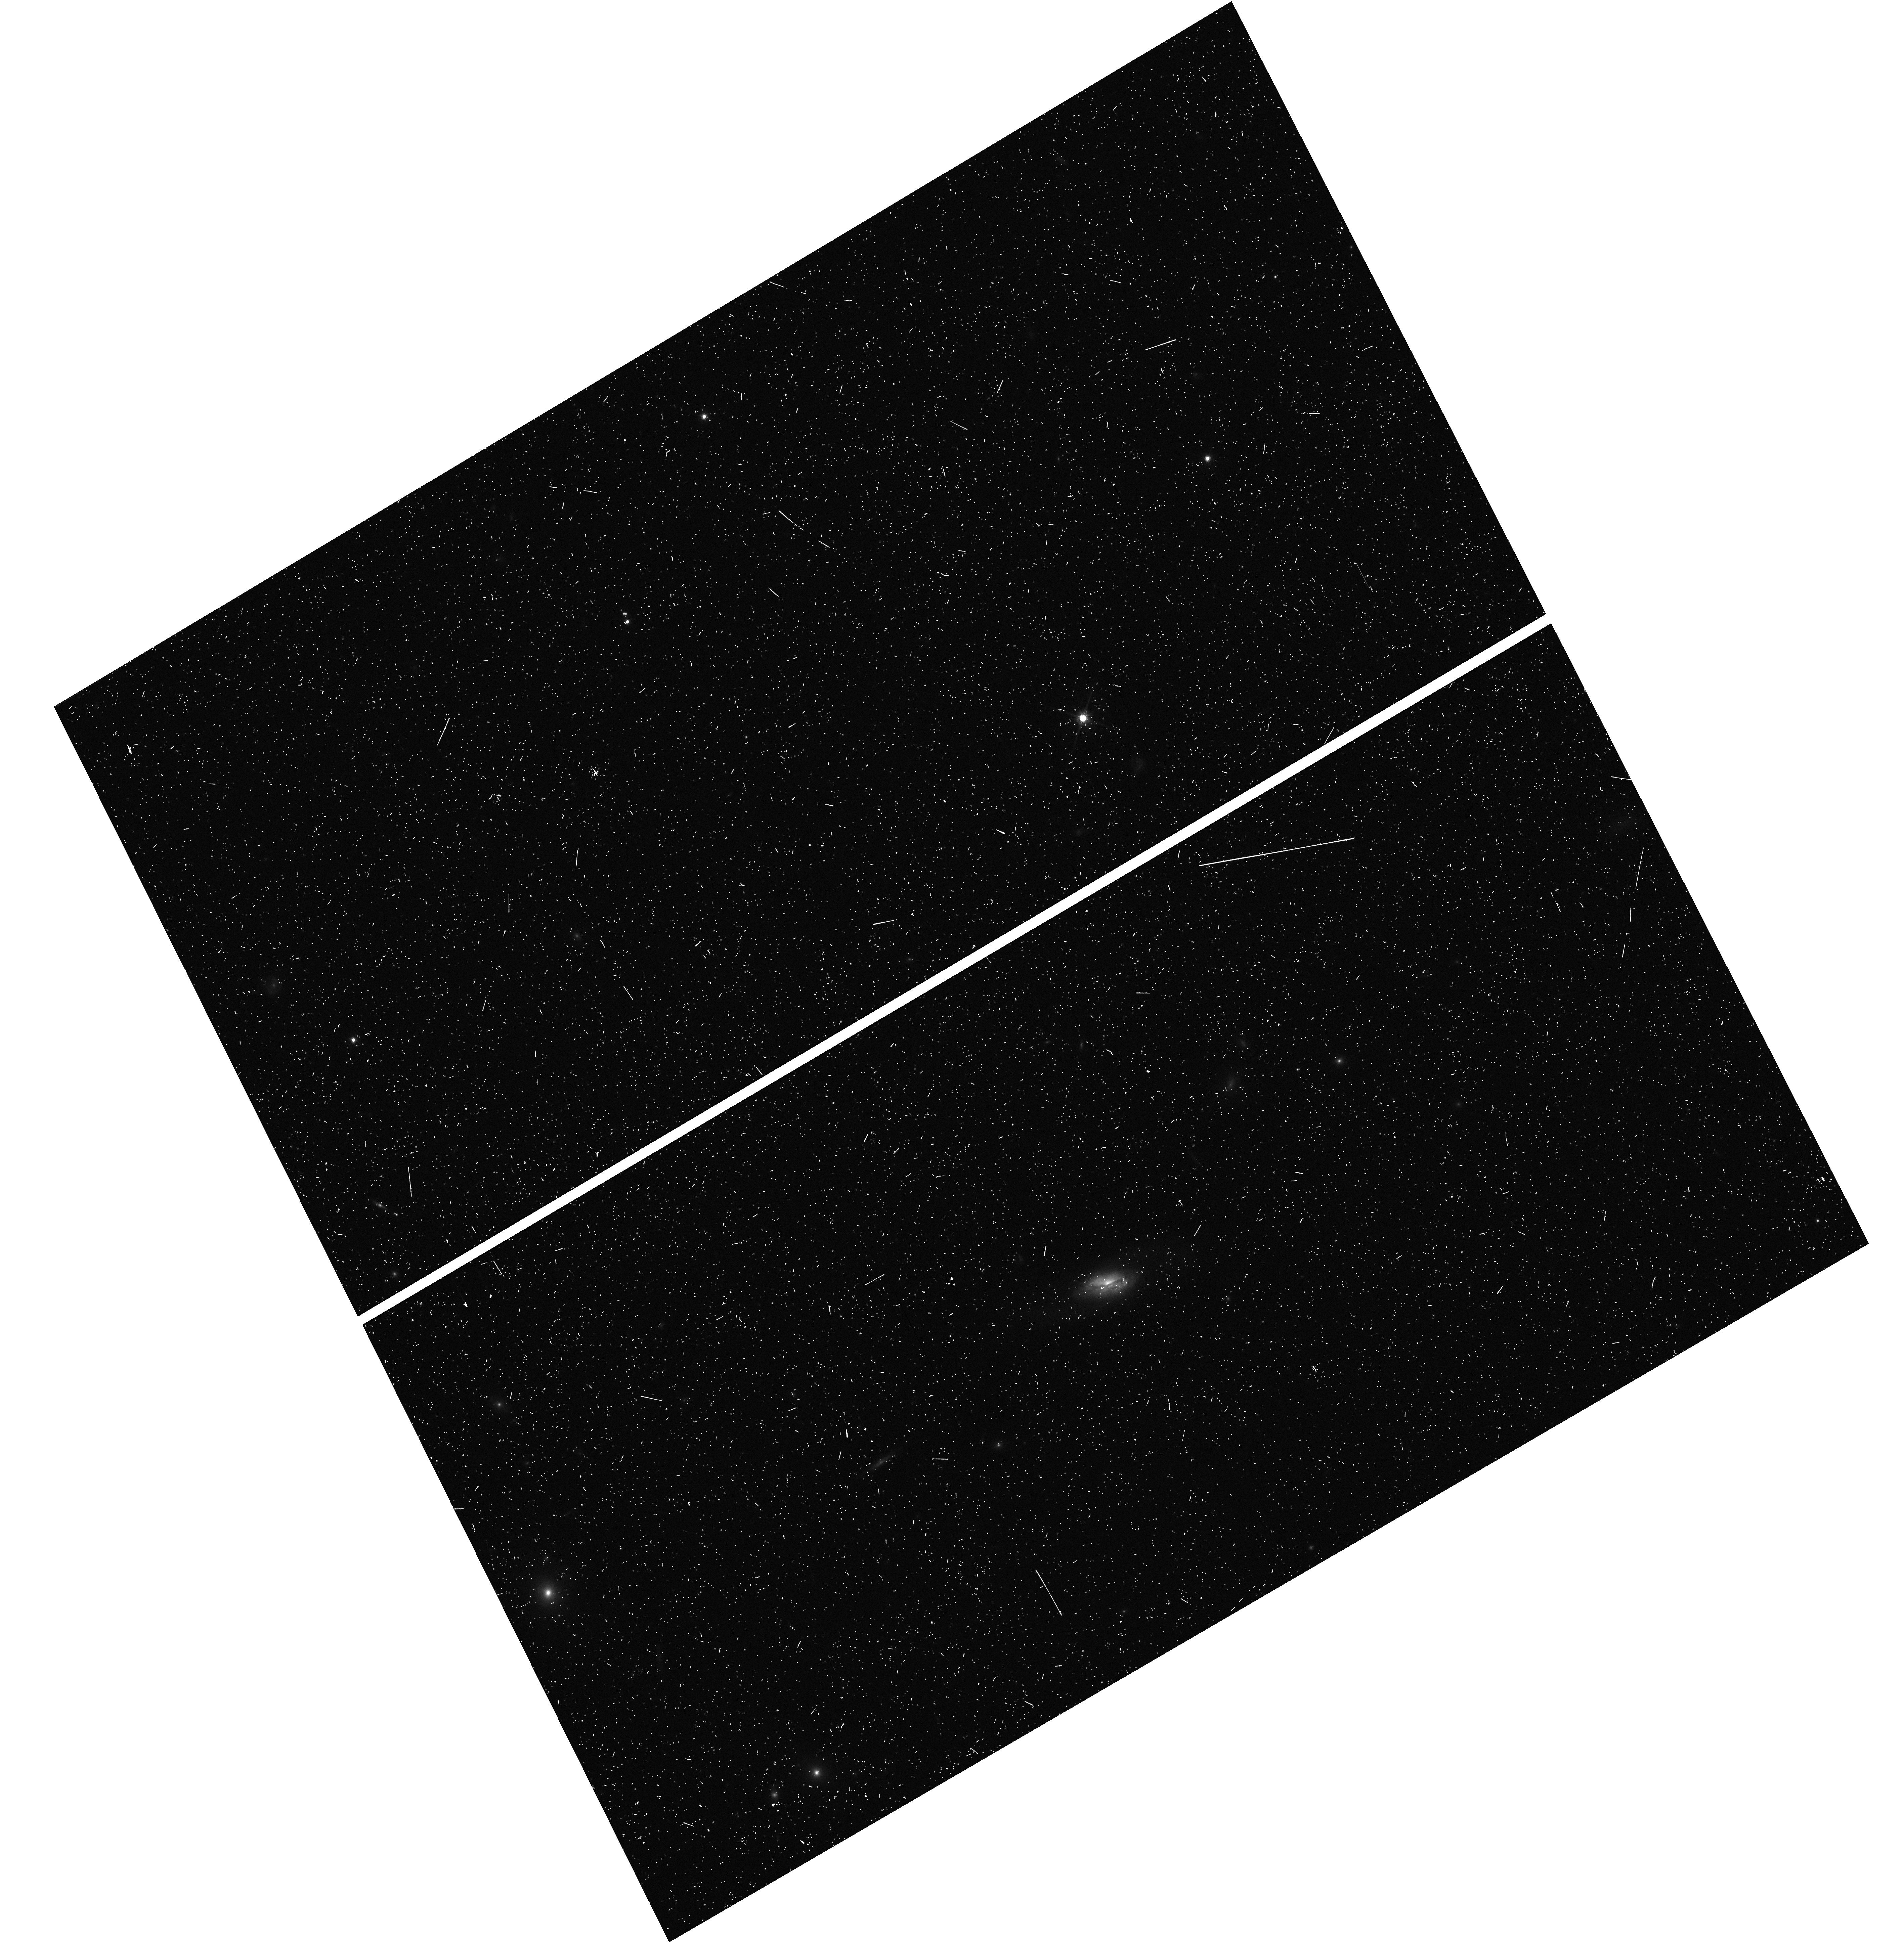
Target: J0914+3753. Instrument: WFC3/UVIS. Filter: F814W. Exposure: 5 min. Observation ID: hst_14649_16_wfc3_uvis_f814w_idas16

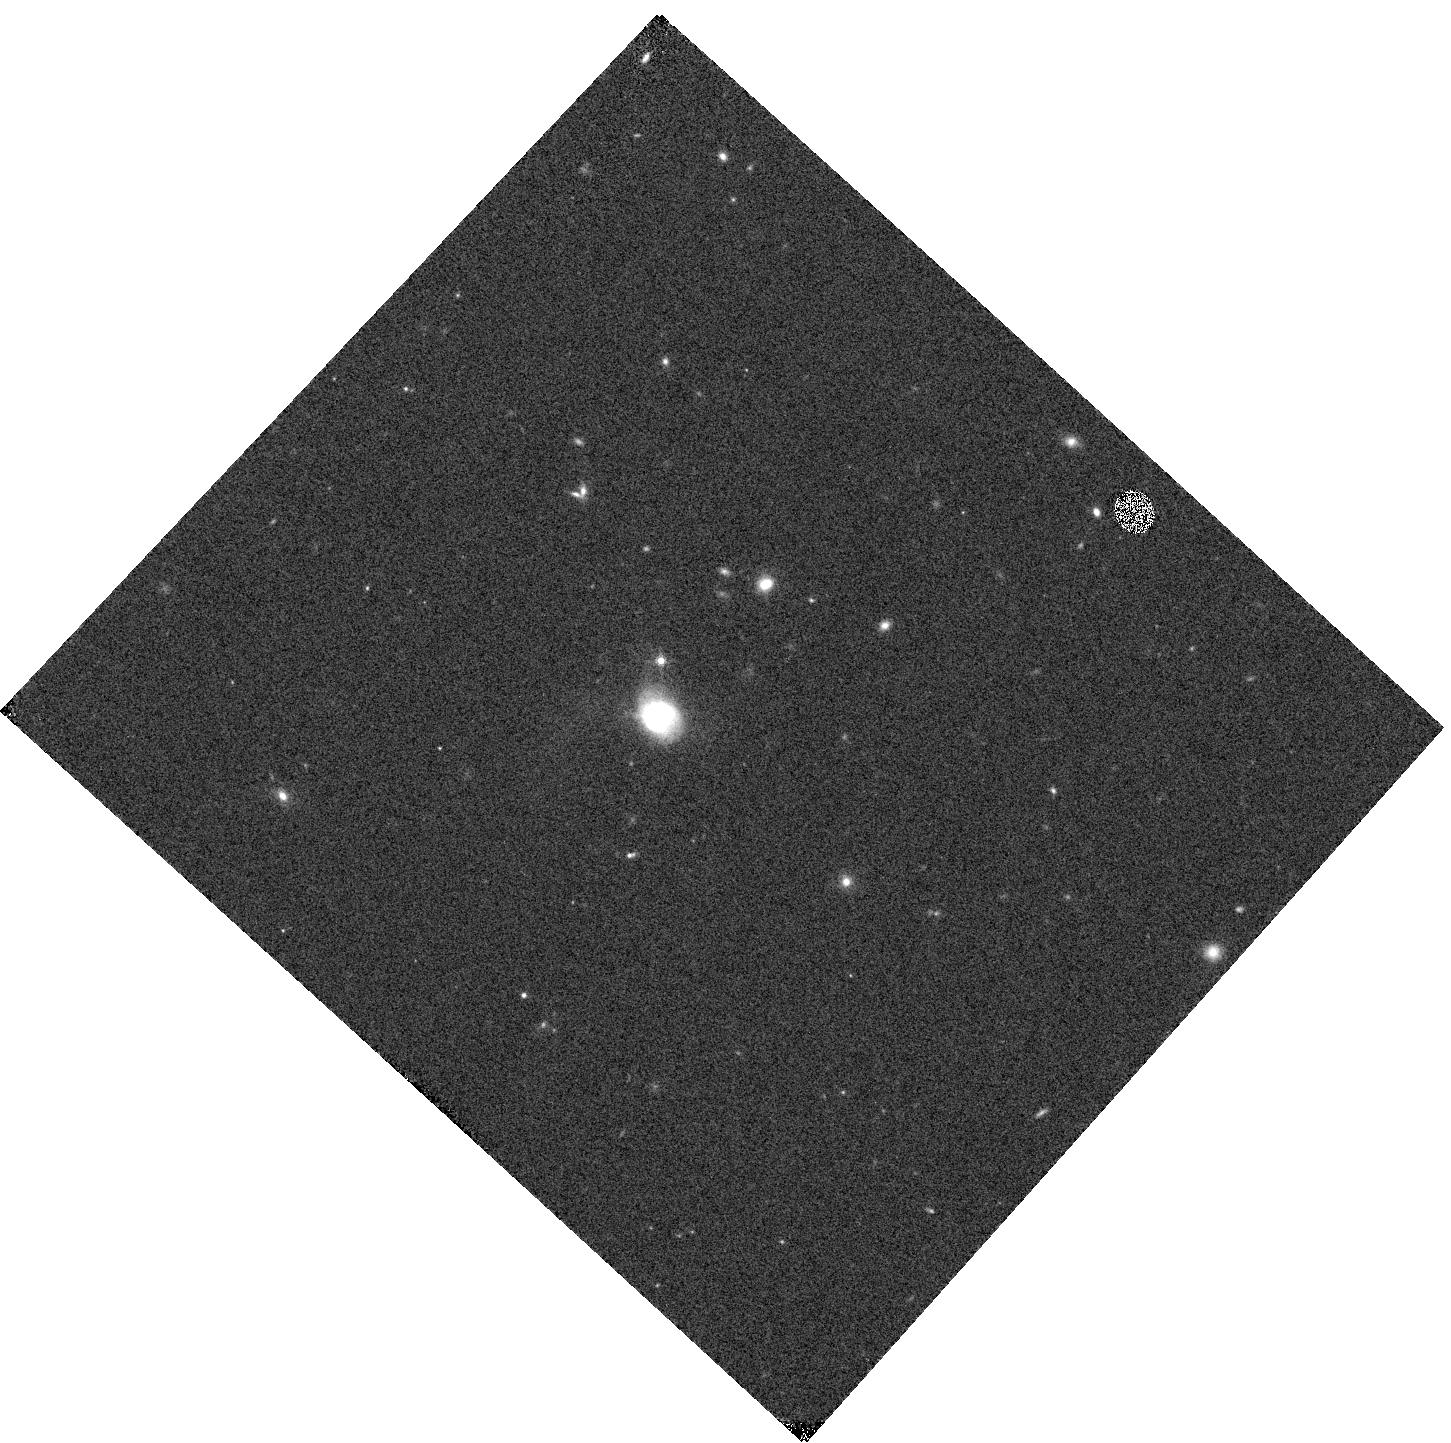
Target: J0938+1819. Instrument: WFC3/IR. Filter: F160W. Exposure: 1 min. Observation ID: hst_14649_21_wfc3_ir_f160w_idas21

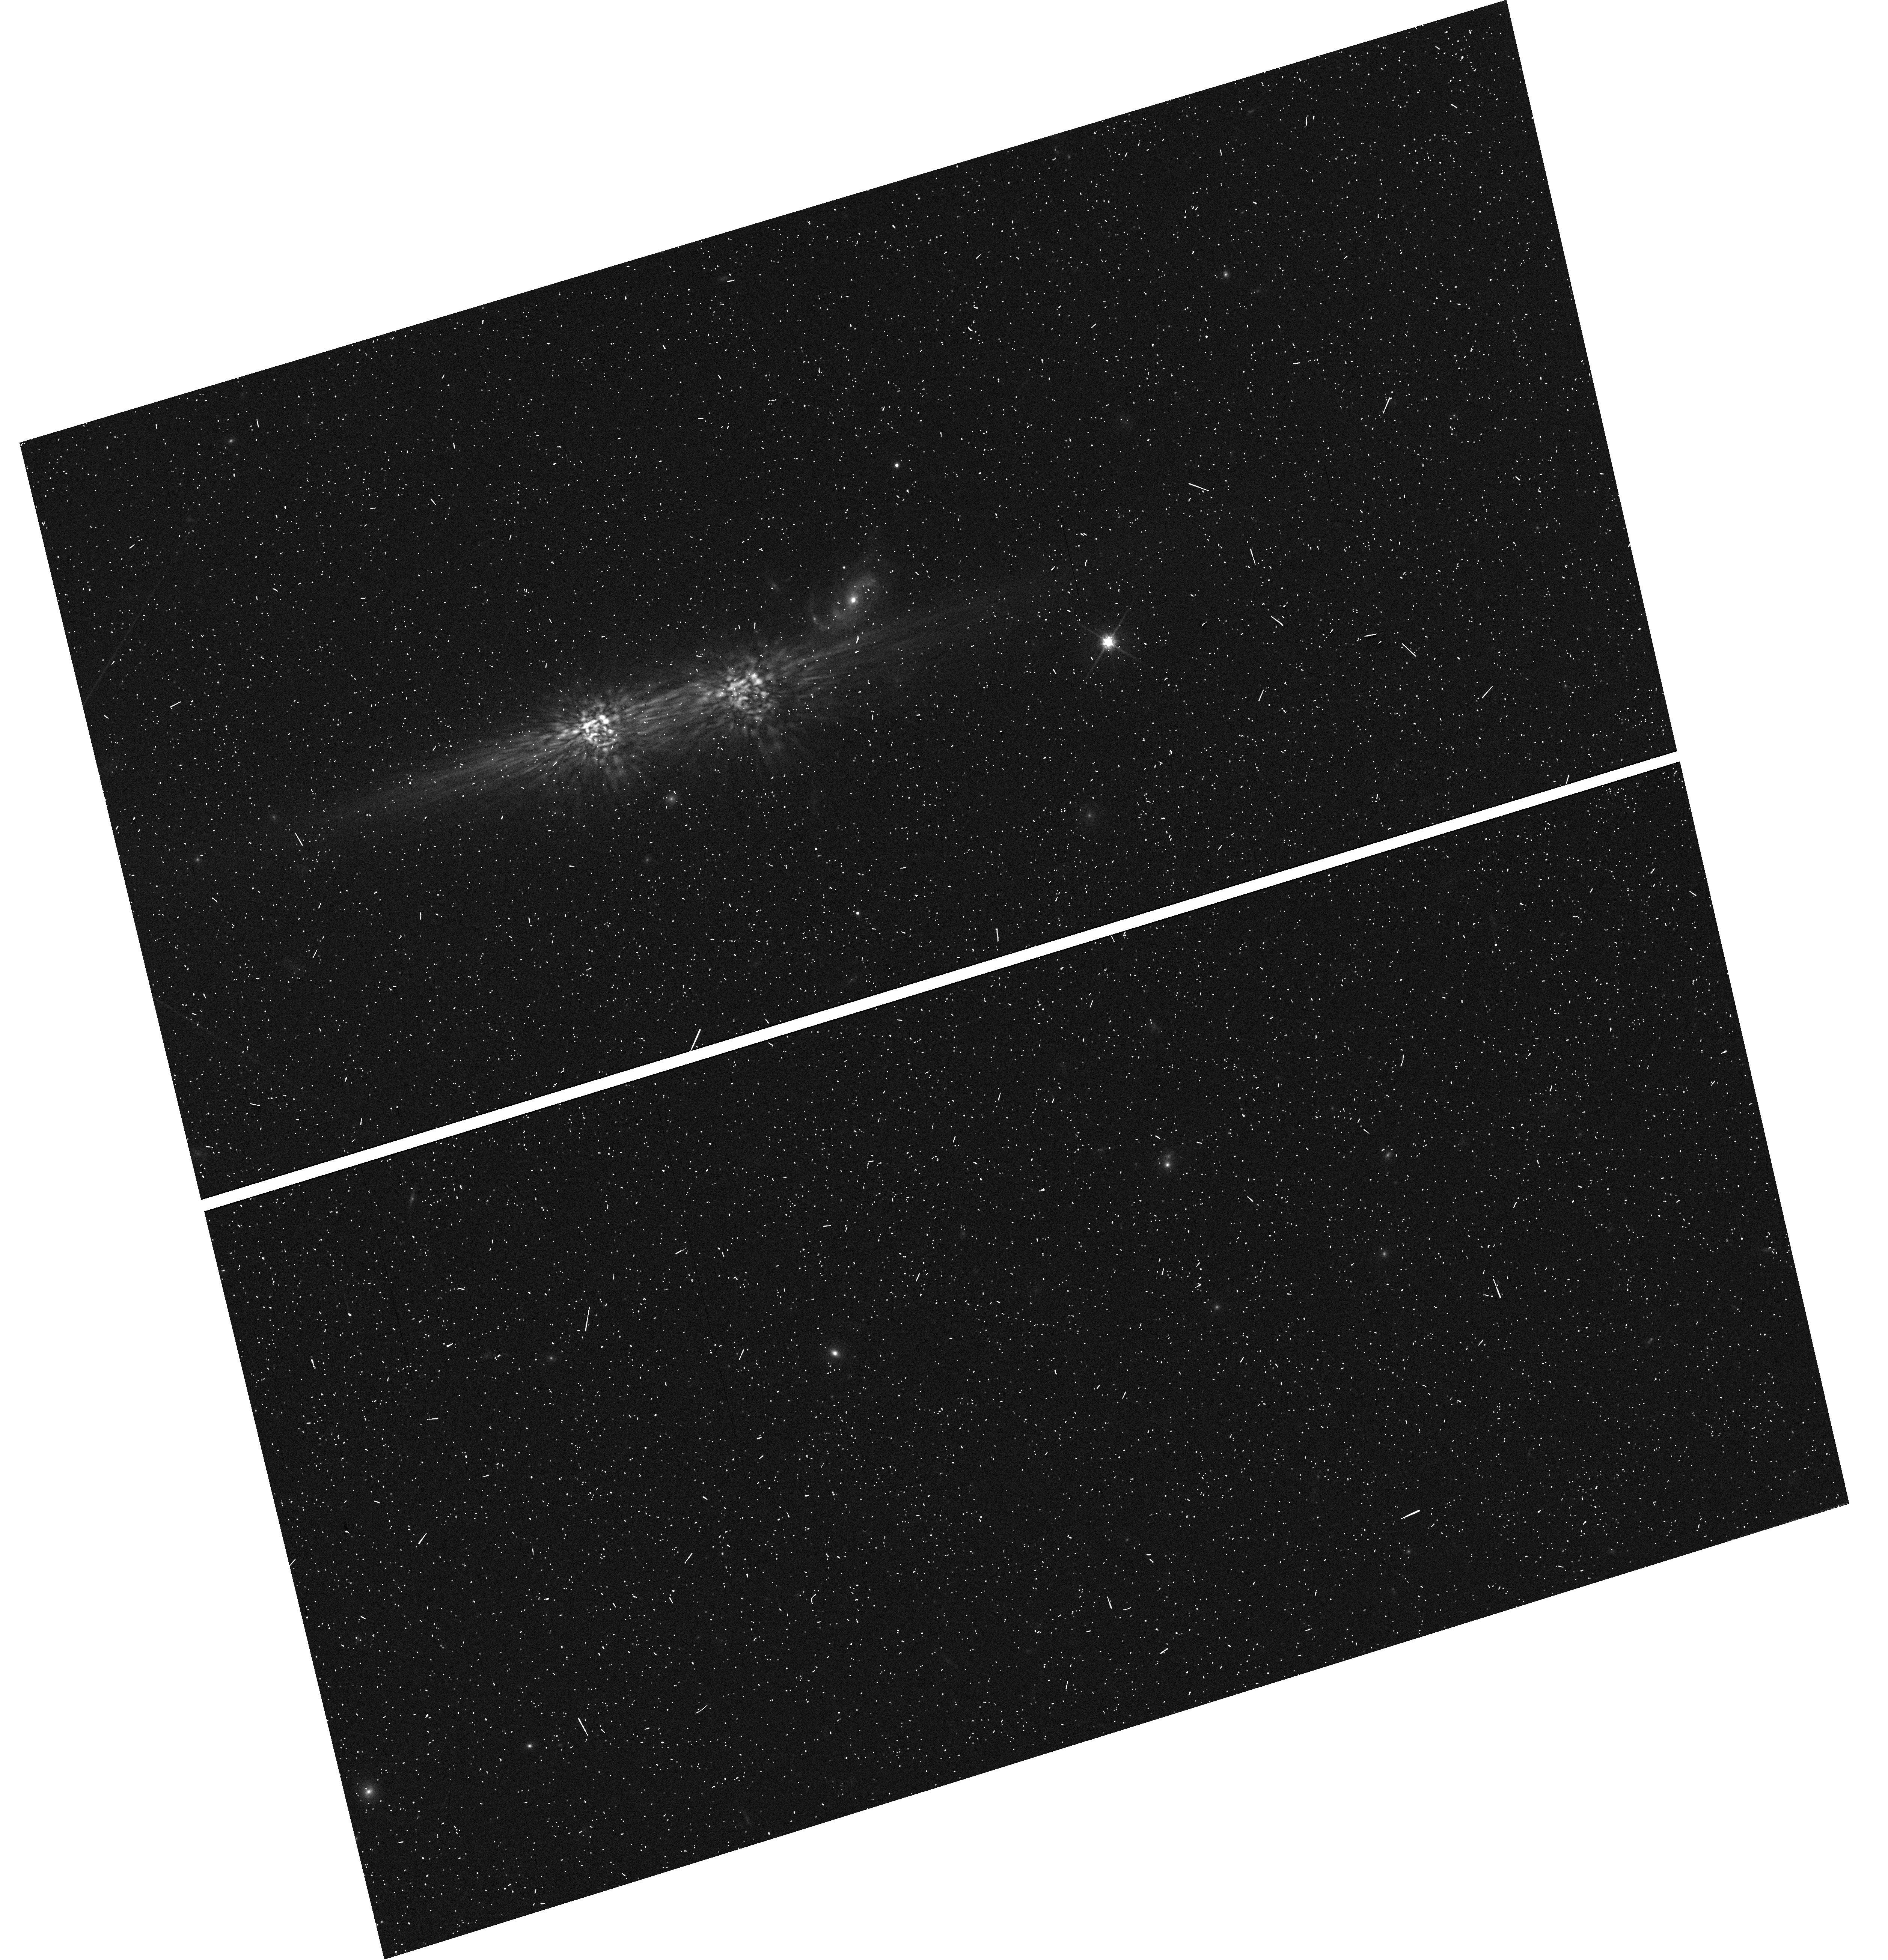
Target: J1008+5123. Instrument: WFC3/UVIS. Filter: F814W. Exposure: 5 min. Observation ID: hst_14649_39_wfc3_uvis_f814w_idas39

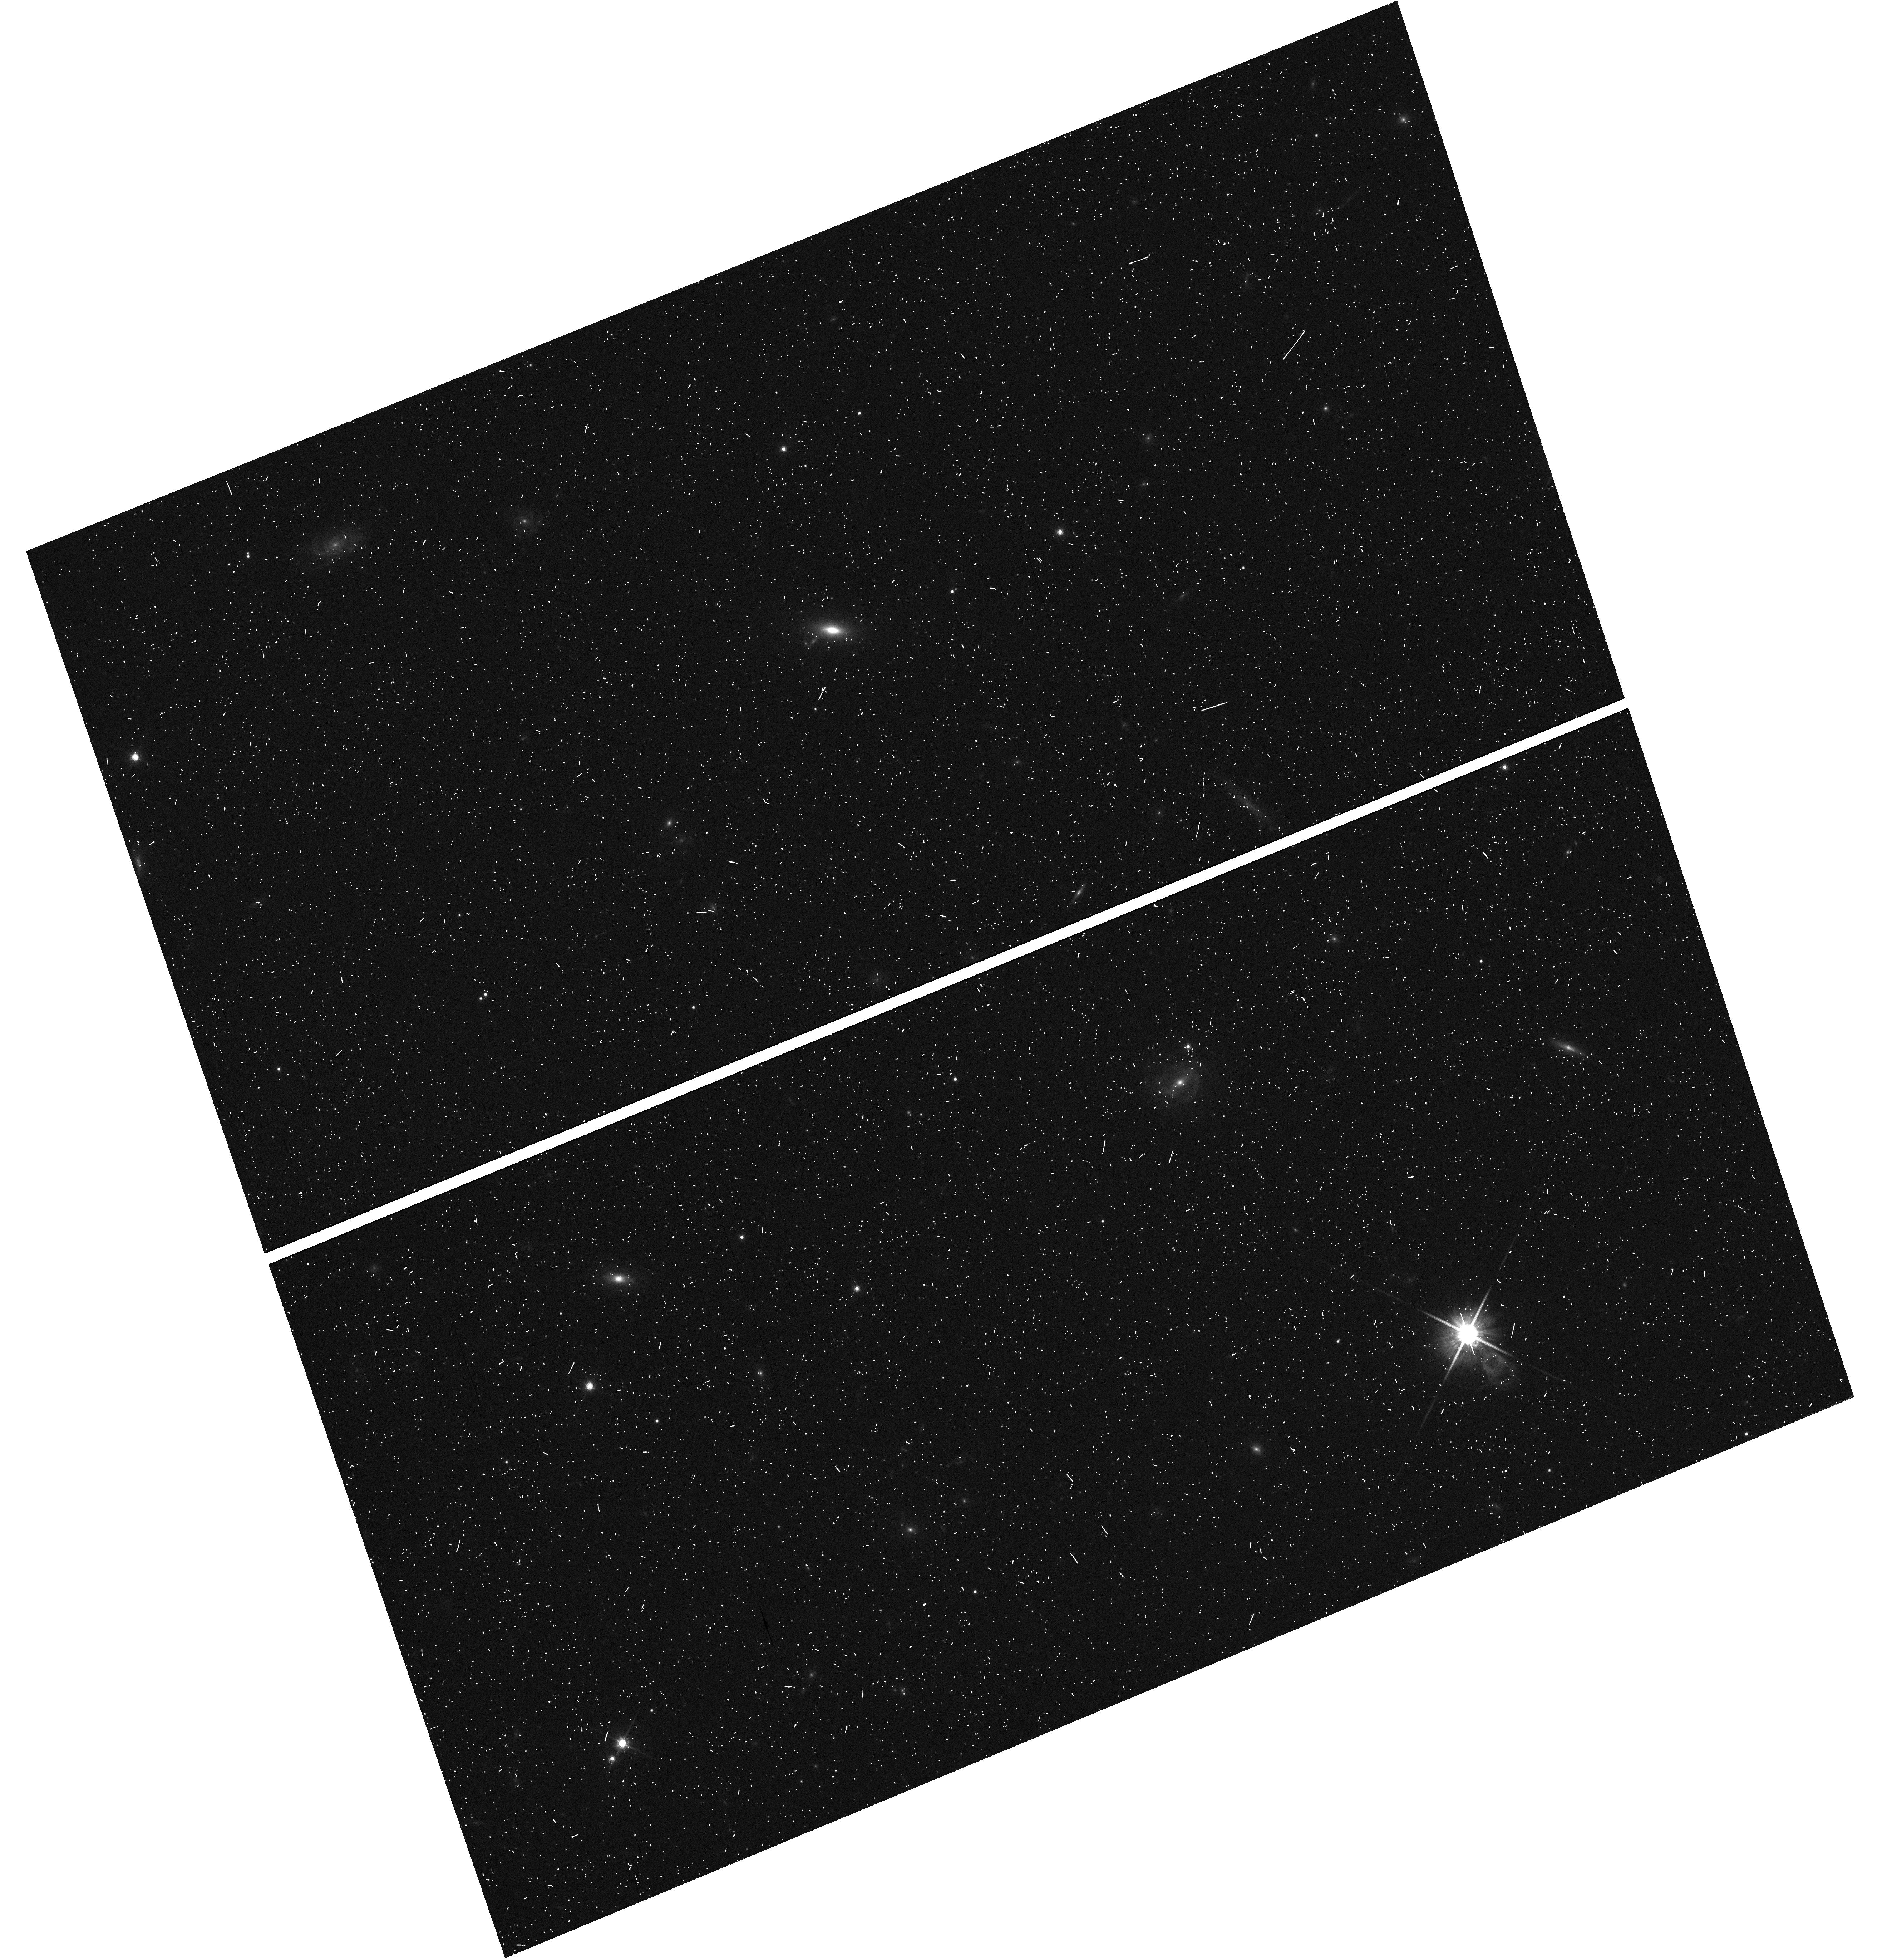
Target: J1645+3048. Instrument: WFC3/UVIS. Filter: F814W. Exposure: 5 min. Observation ID: hst_14649_12_wfc3_uvis_f814w_idas12

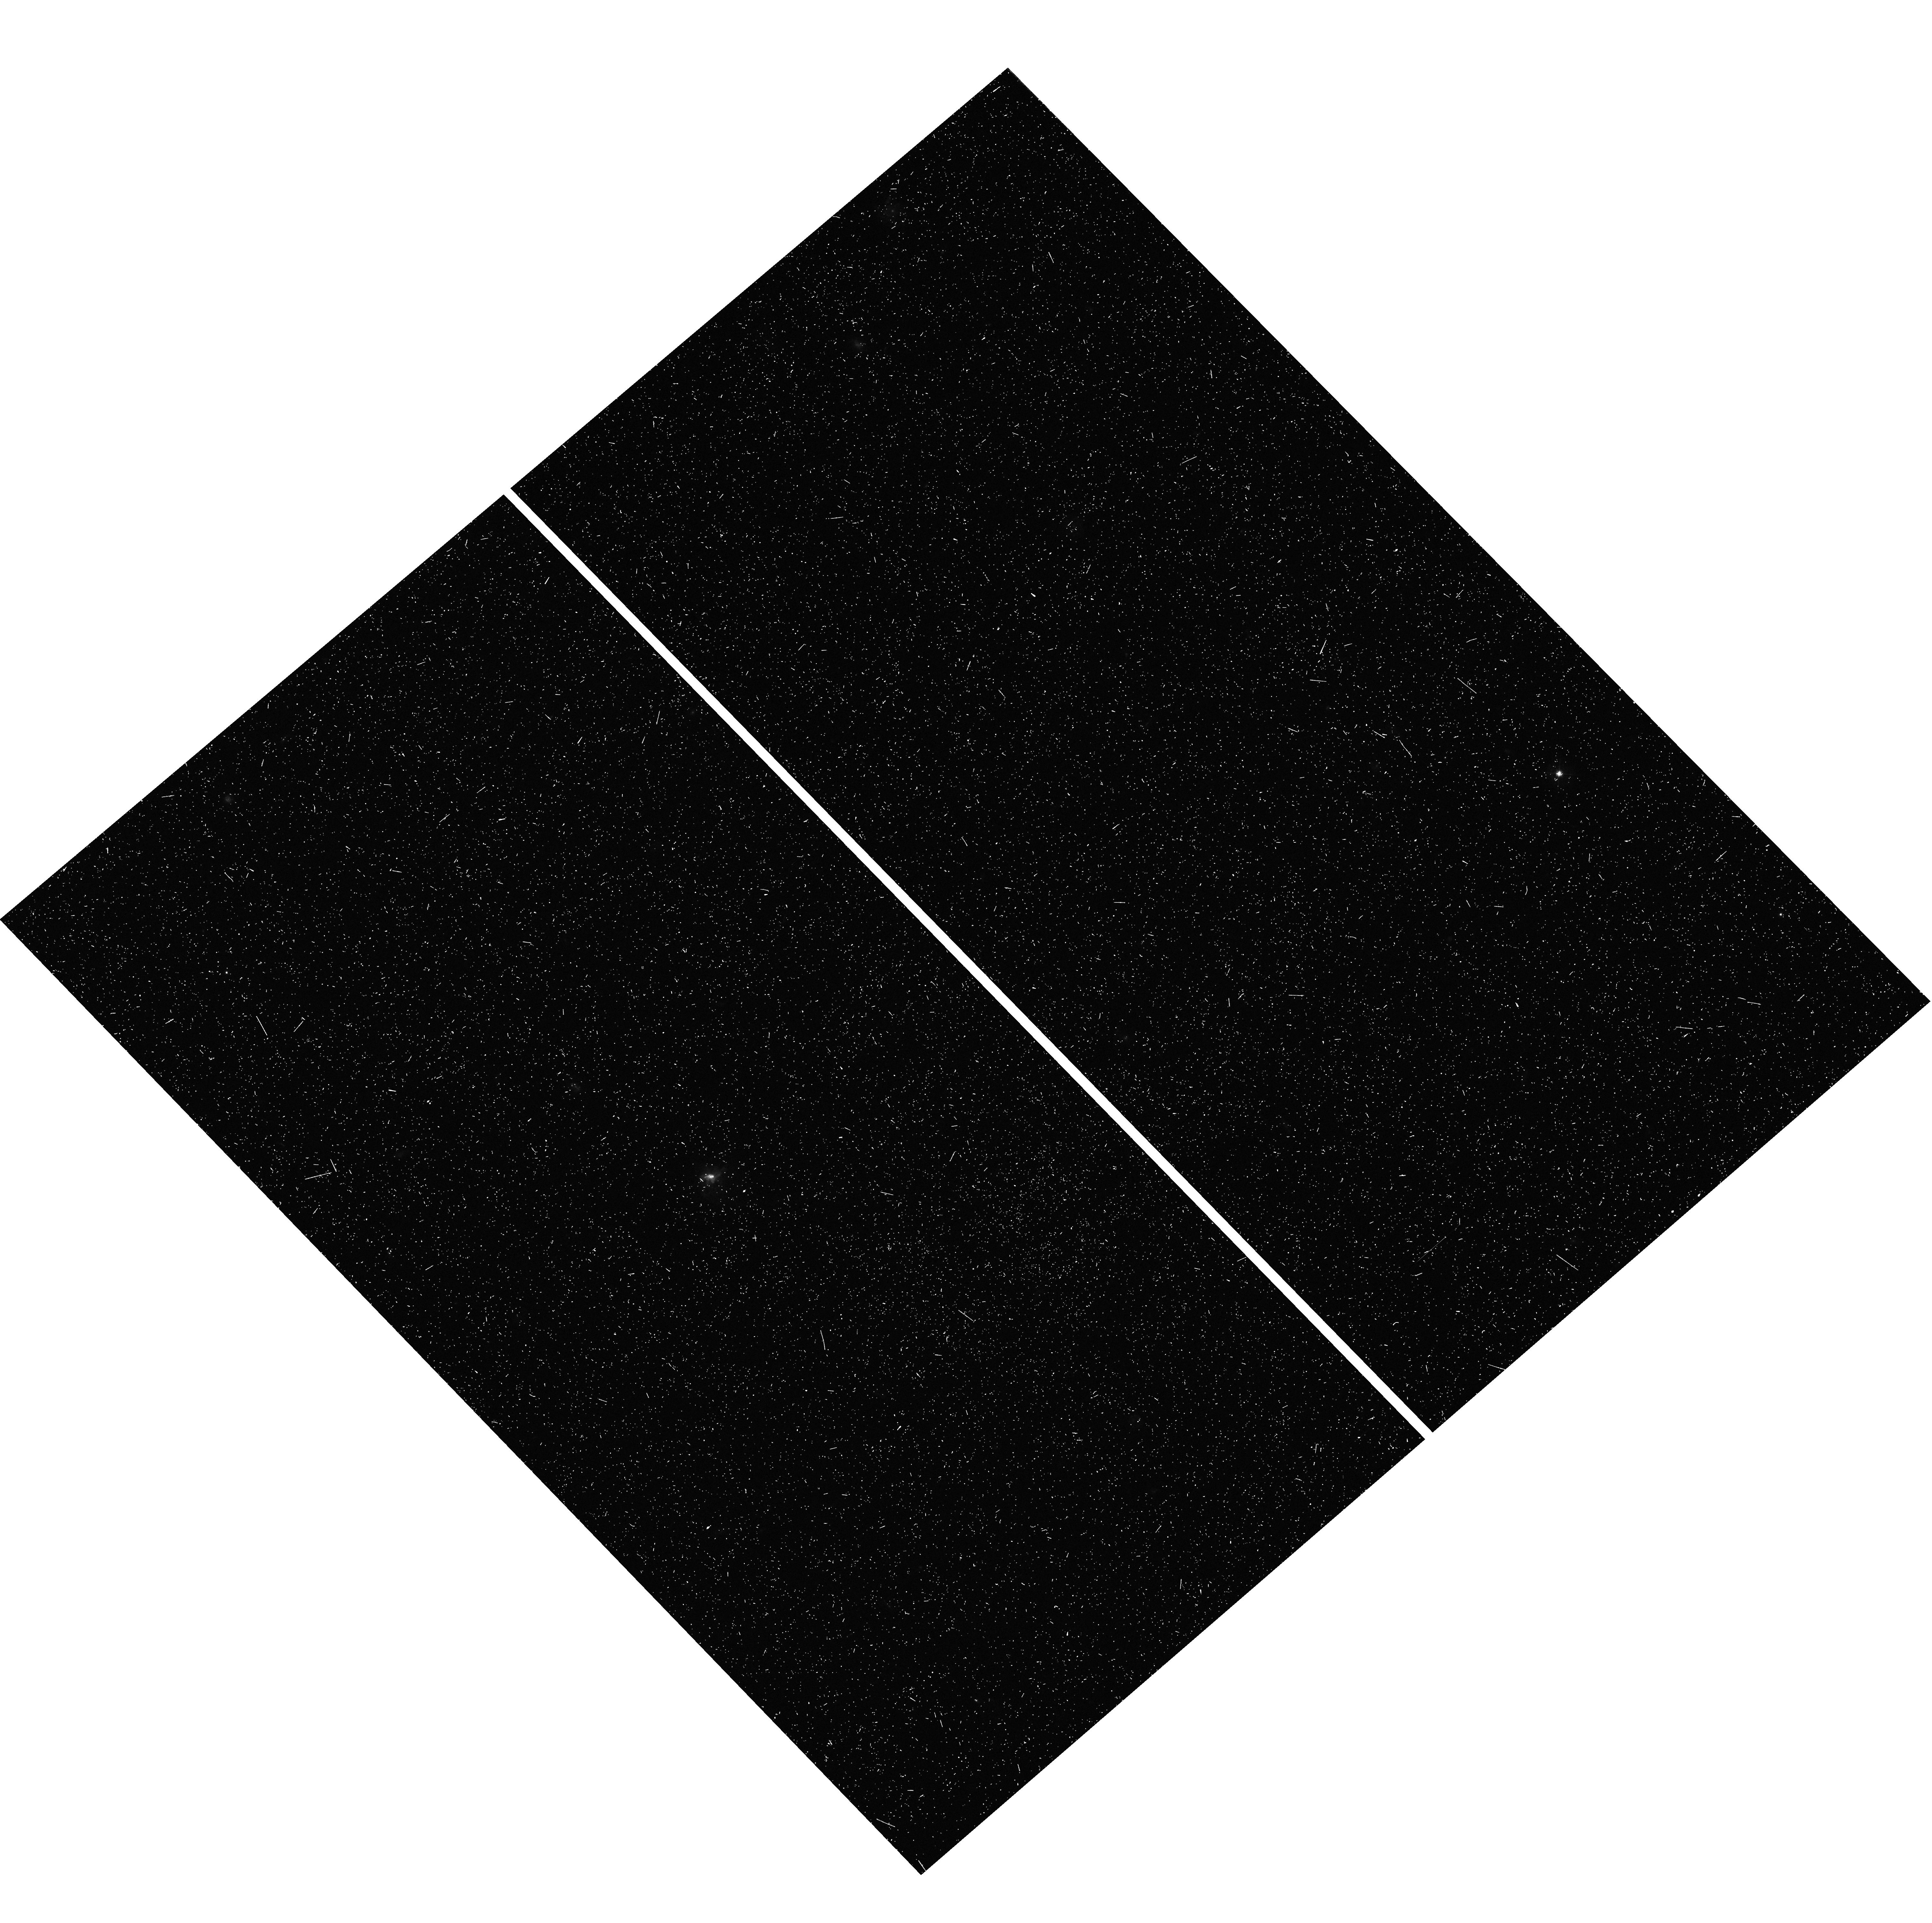
Target: J0119+1334. Instrument: WFC3/UVIS. Filter: F438W. Exposure: 17 min. Observation ID: hst_14649_45_wfc3_uvis_f438w_idas45

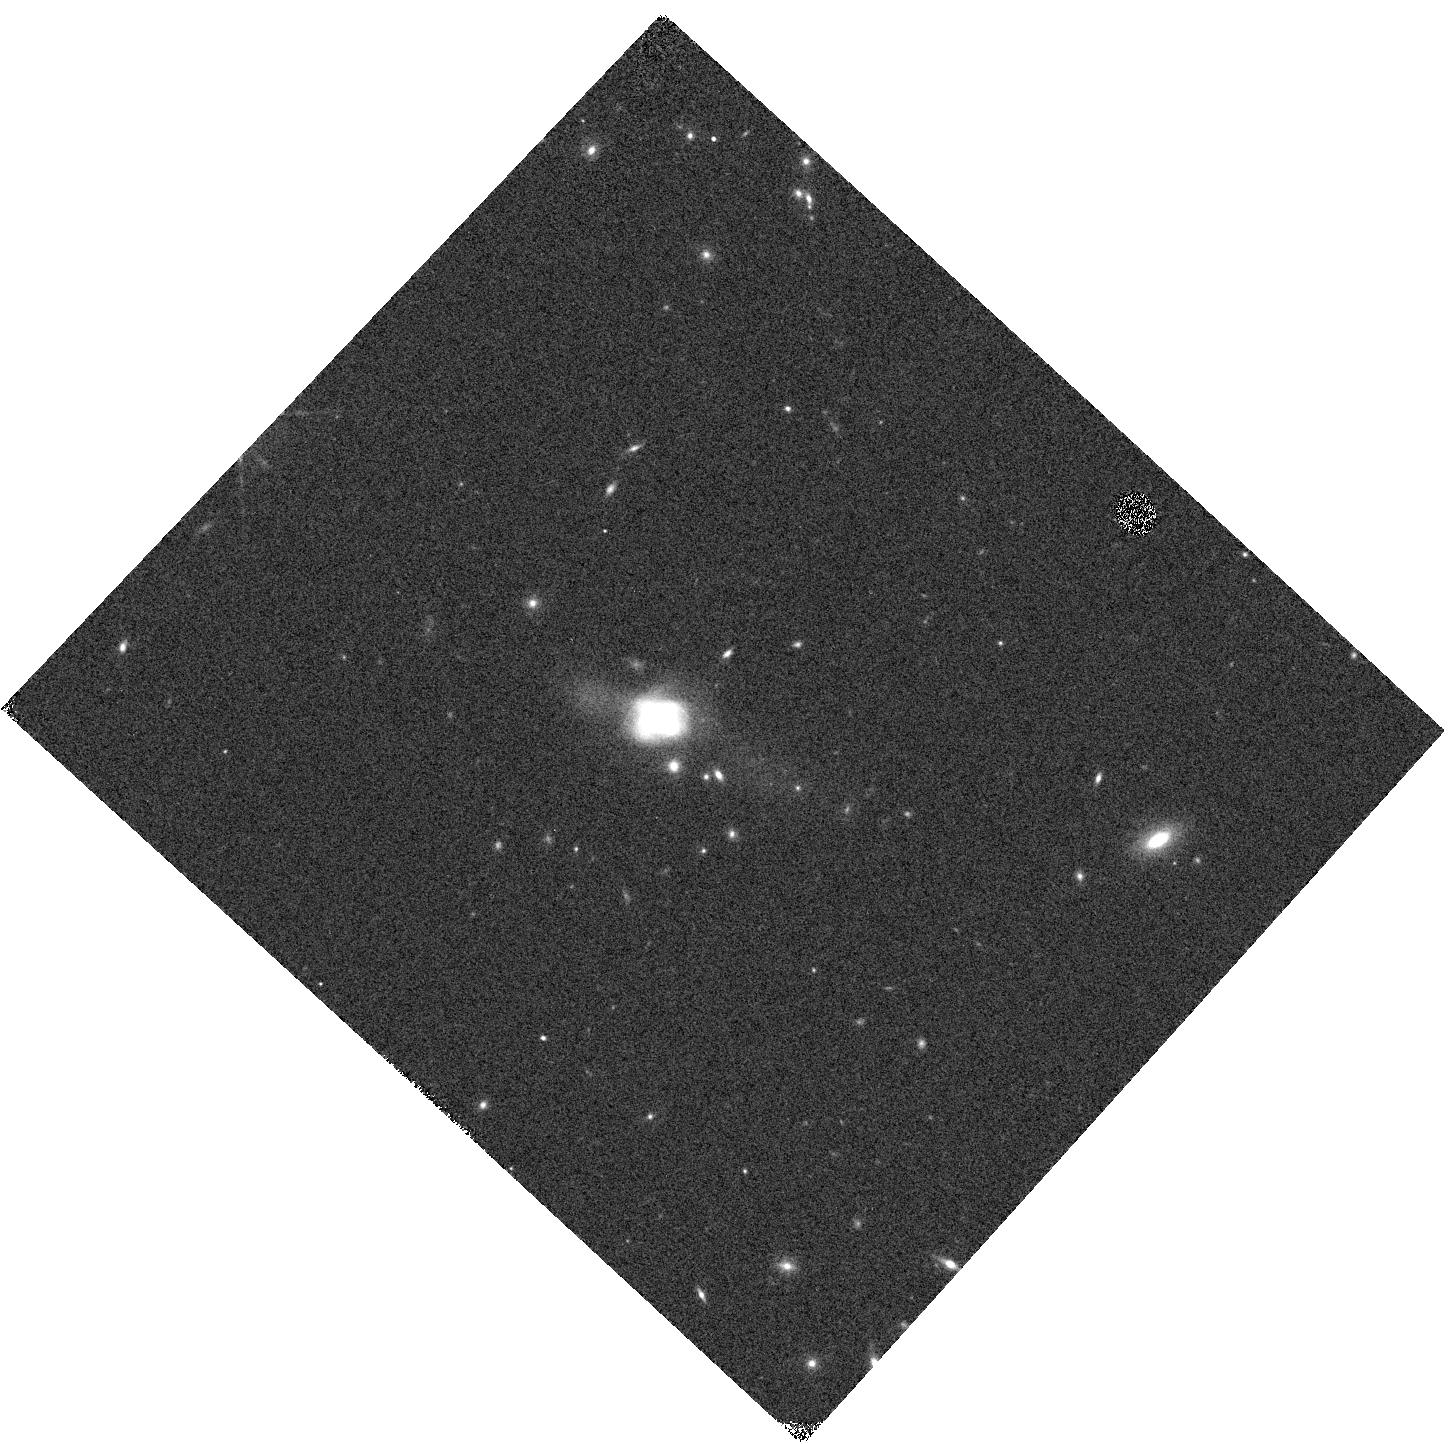
Target: J1339+4422. Instrument: WFC3/IR. Filter: F160W. Exposure: 1 min. Observation ID: hst_14649_13_wfc3_ir_f160w_idas13

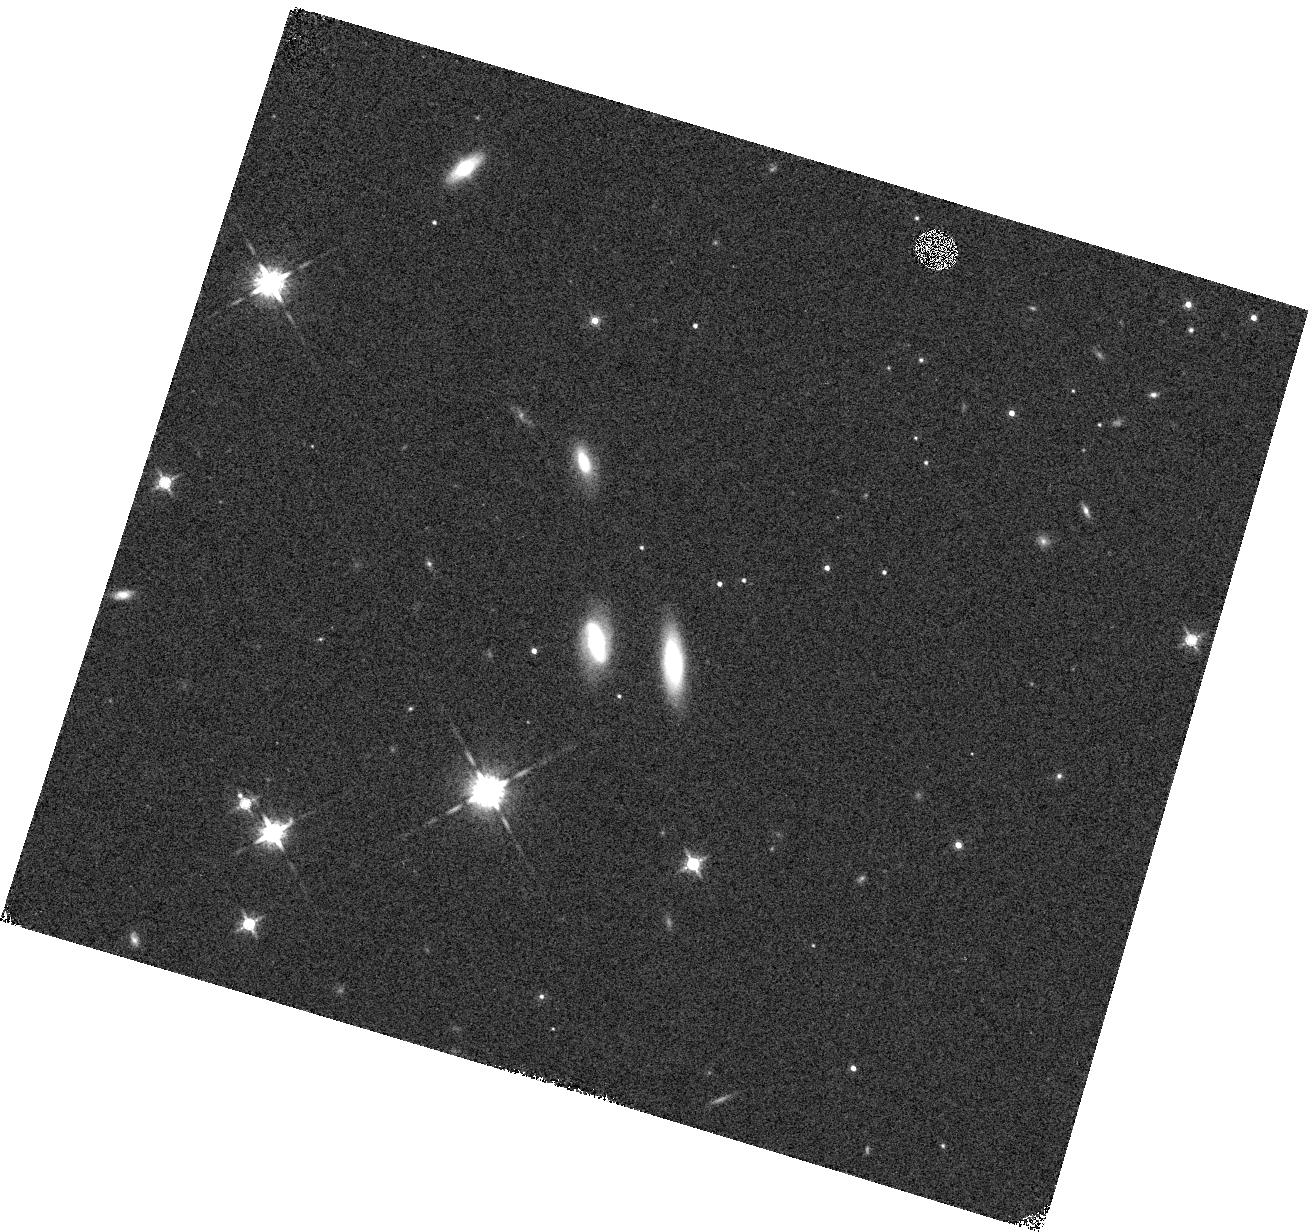
Target: J0853+0310. Instrument: WFC3/IR. Filter: F160W. Exposure: 1 min. Observation ID: hst_14649_32_wfc3_ir_f160w_idas32

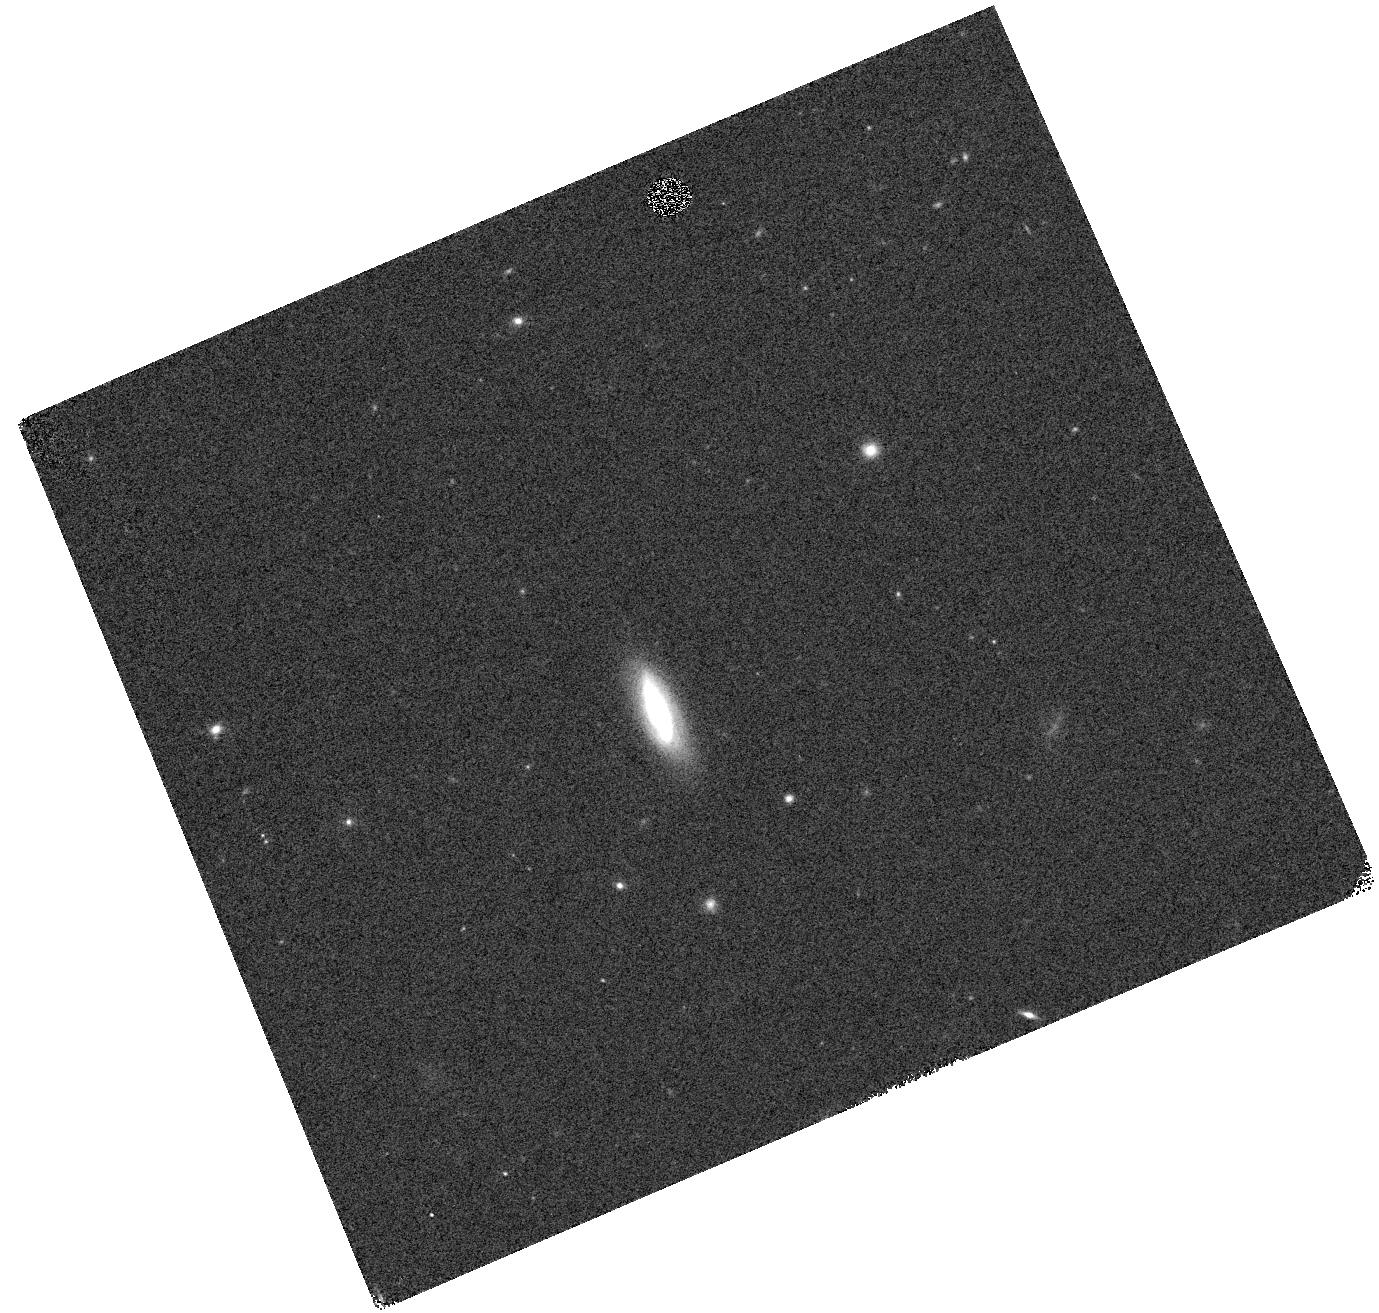
Target: J1248+5514. Instrument: WFC3/IR. Filter: F160W. Exposure: 1 min. Observation ID: hst_14649_20_wfc3_ir_f160w_idas20

Opening a New Window into Galaxy Evolution Through the Lens of CO-detected Shocked Poststarburst Galaxies (PI: Alatalo, Katherine Anne)

New observations have challenged the model of galaxy evolution that requires the complete expulsion of the ISM for a galaxy to transform, instead showing signs that a transition-ISM feedback loop might operate. We have identified a sample of galaxies that appear to be in the process of transitioning from blue, star-forming galaxies to red, quiescent ellipticals, based on poststarburst spectra and emission line ratios from shocks. From our candidate shocked poststarburst galaxies (SPOGs), we request snapshot observations of a subsample of the 46 SPOGs with detected reservoirs of molecular gas. These CO-SPOGs are a unique population, having been selected to be in an earlier phase of transformation than traditionally-selected poststarburst galaxies. CO-SPOGs show a variety of properties, from radio emission to morphological disruptions to enhanced NaD absorption likely from AGN-driven winds. We will use B, I and H imaging on with WFC3/UVIS and WFC3/IR to (1) probe the internal stellar structures of the observed CO-SPOGs for signs of gravitational torques from minor mergers, (2) map the dust morphologies, searching for dust filaments and stellar superclusters that could point to accretion or major interaction events, provide independent constraints on the mass and column of the neutral material, and directly image dust cones from nuclear outflows (as in NGC1266). Our requested WFC3 snapshot observations of CO-SPOGs aim to understand the triggering mechanisms that have incited this transformation, as well as if, and how, the recently discovered transition-ISM feedback loop might operate, and its impact on our understanding of galaxy evolution.